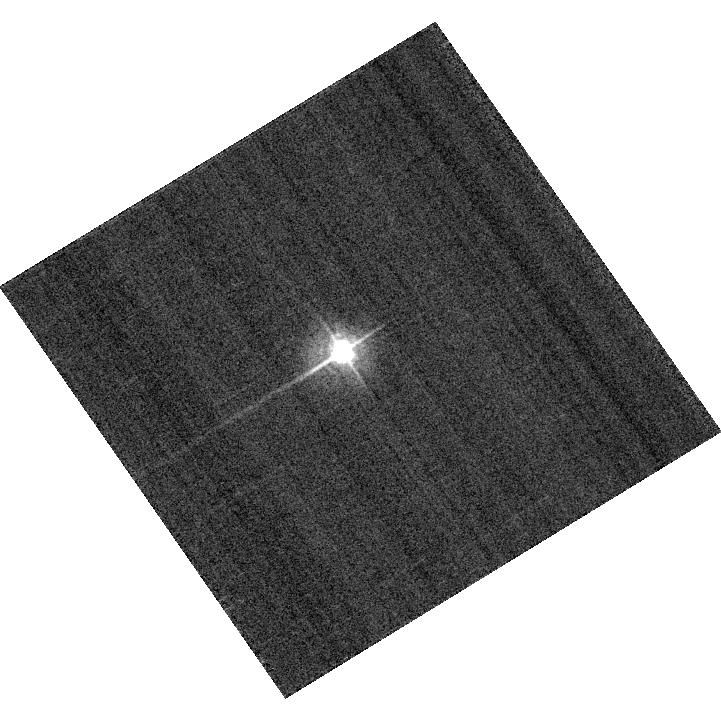
Target: KF06T2
Instrument: ACS/WFC
Filter: F435W
Exposure: 2 min
Observation ID: hst_13167_a2_acs_wfc_f435w_jc4ba2

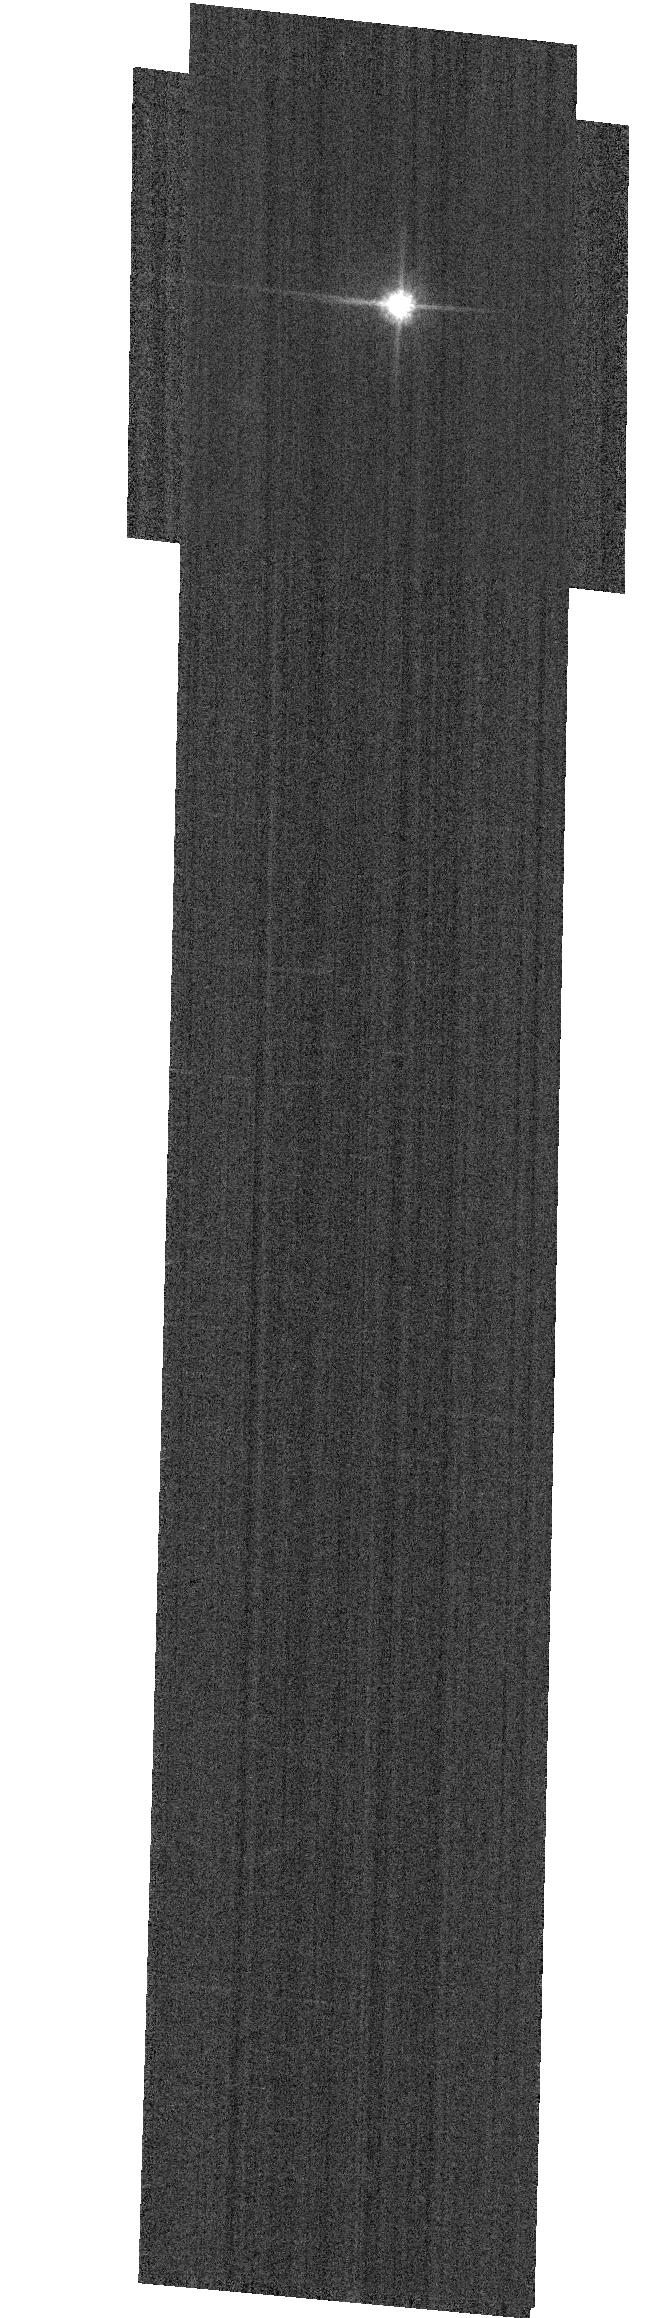
Target: GD153
Instrument: ACS/WFC
Filter: F814W
Exposure: 1 min
Observation ID: hst_13167_03_acs_wfc_f814w_jc4b03

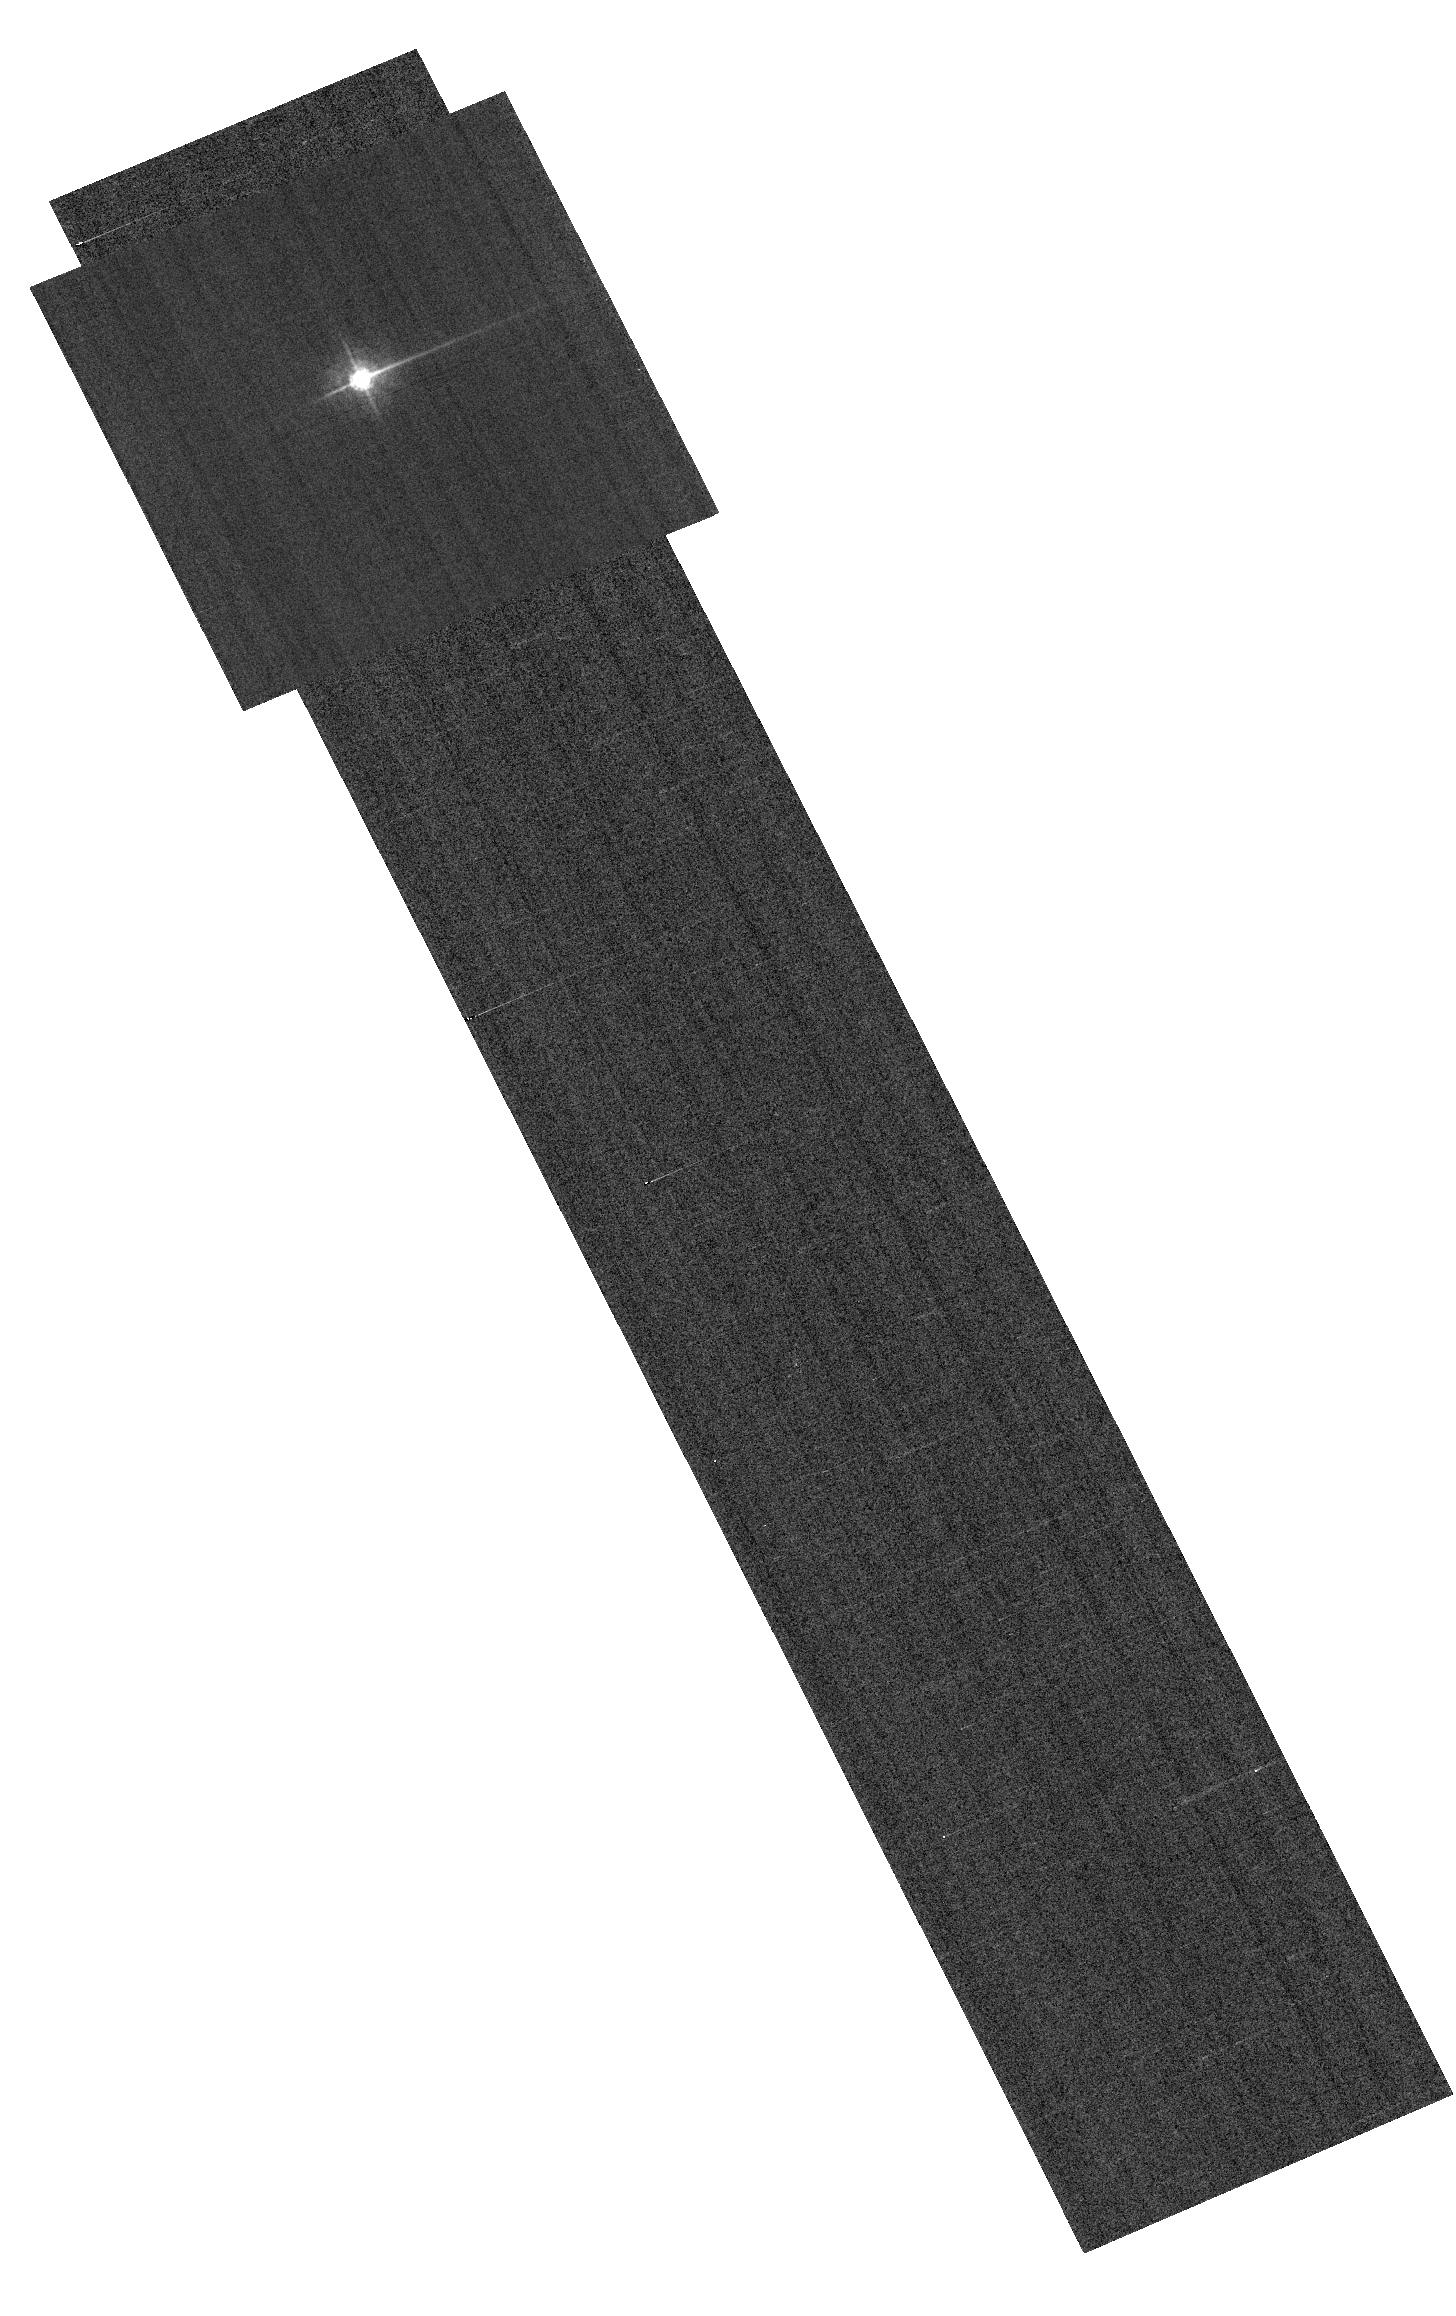
Target: KF06T2
Instrument: ACS/WFC
Filter: F435W
Exposure: 3 min
Observation ID: hst_13167_a1_acs_wfc_f435w_jc4ba1

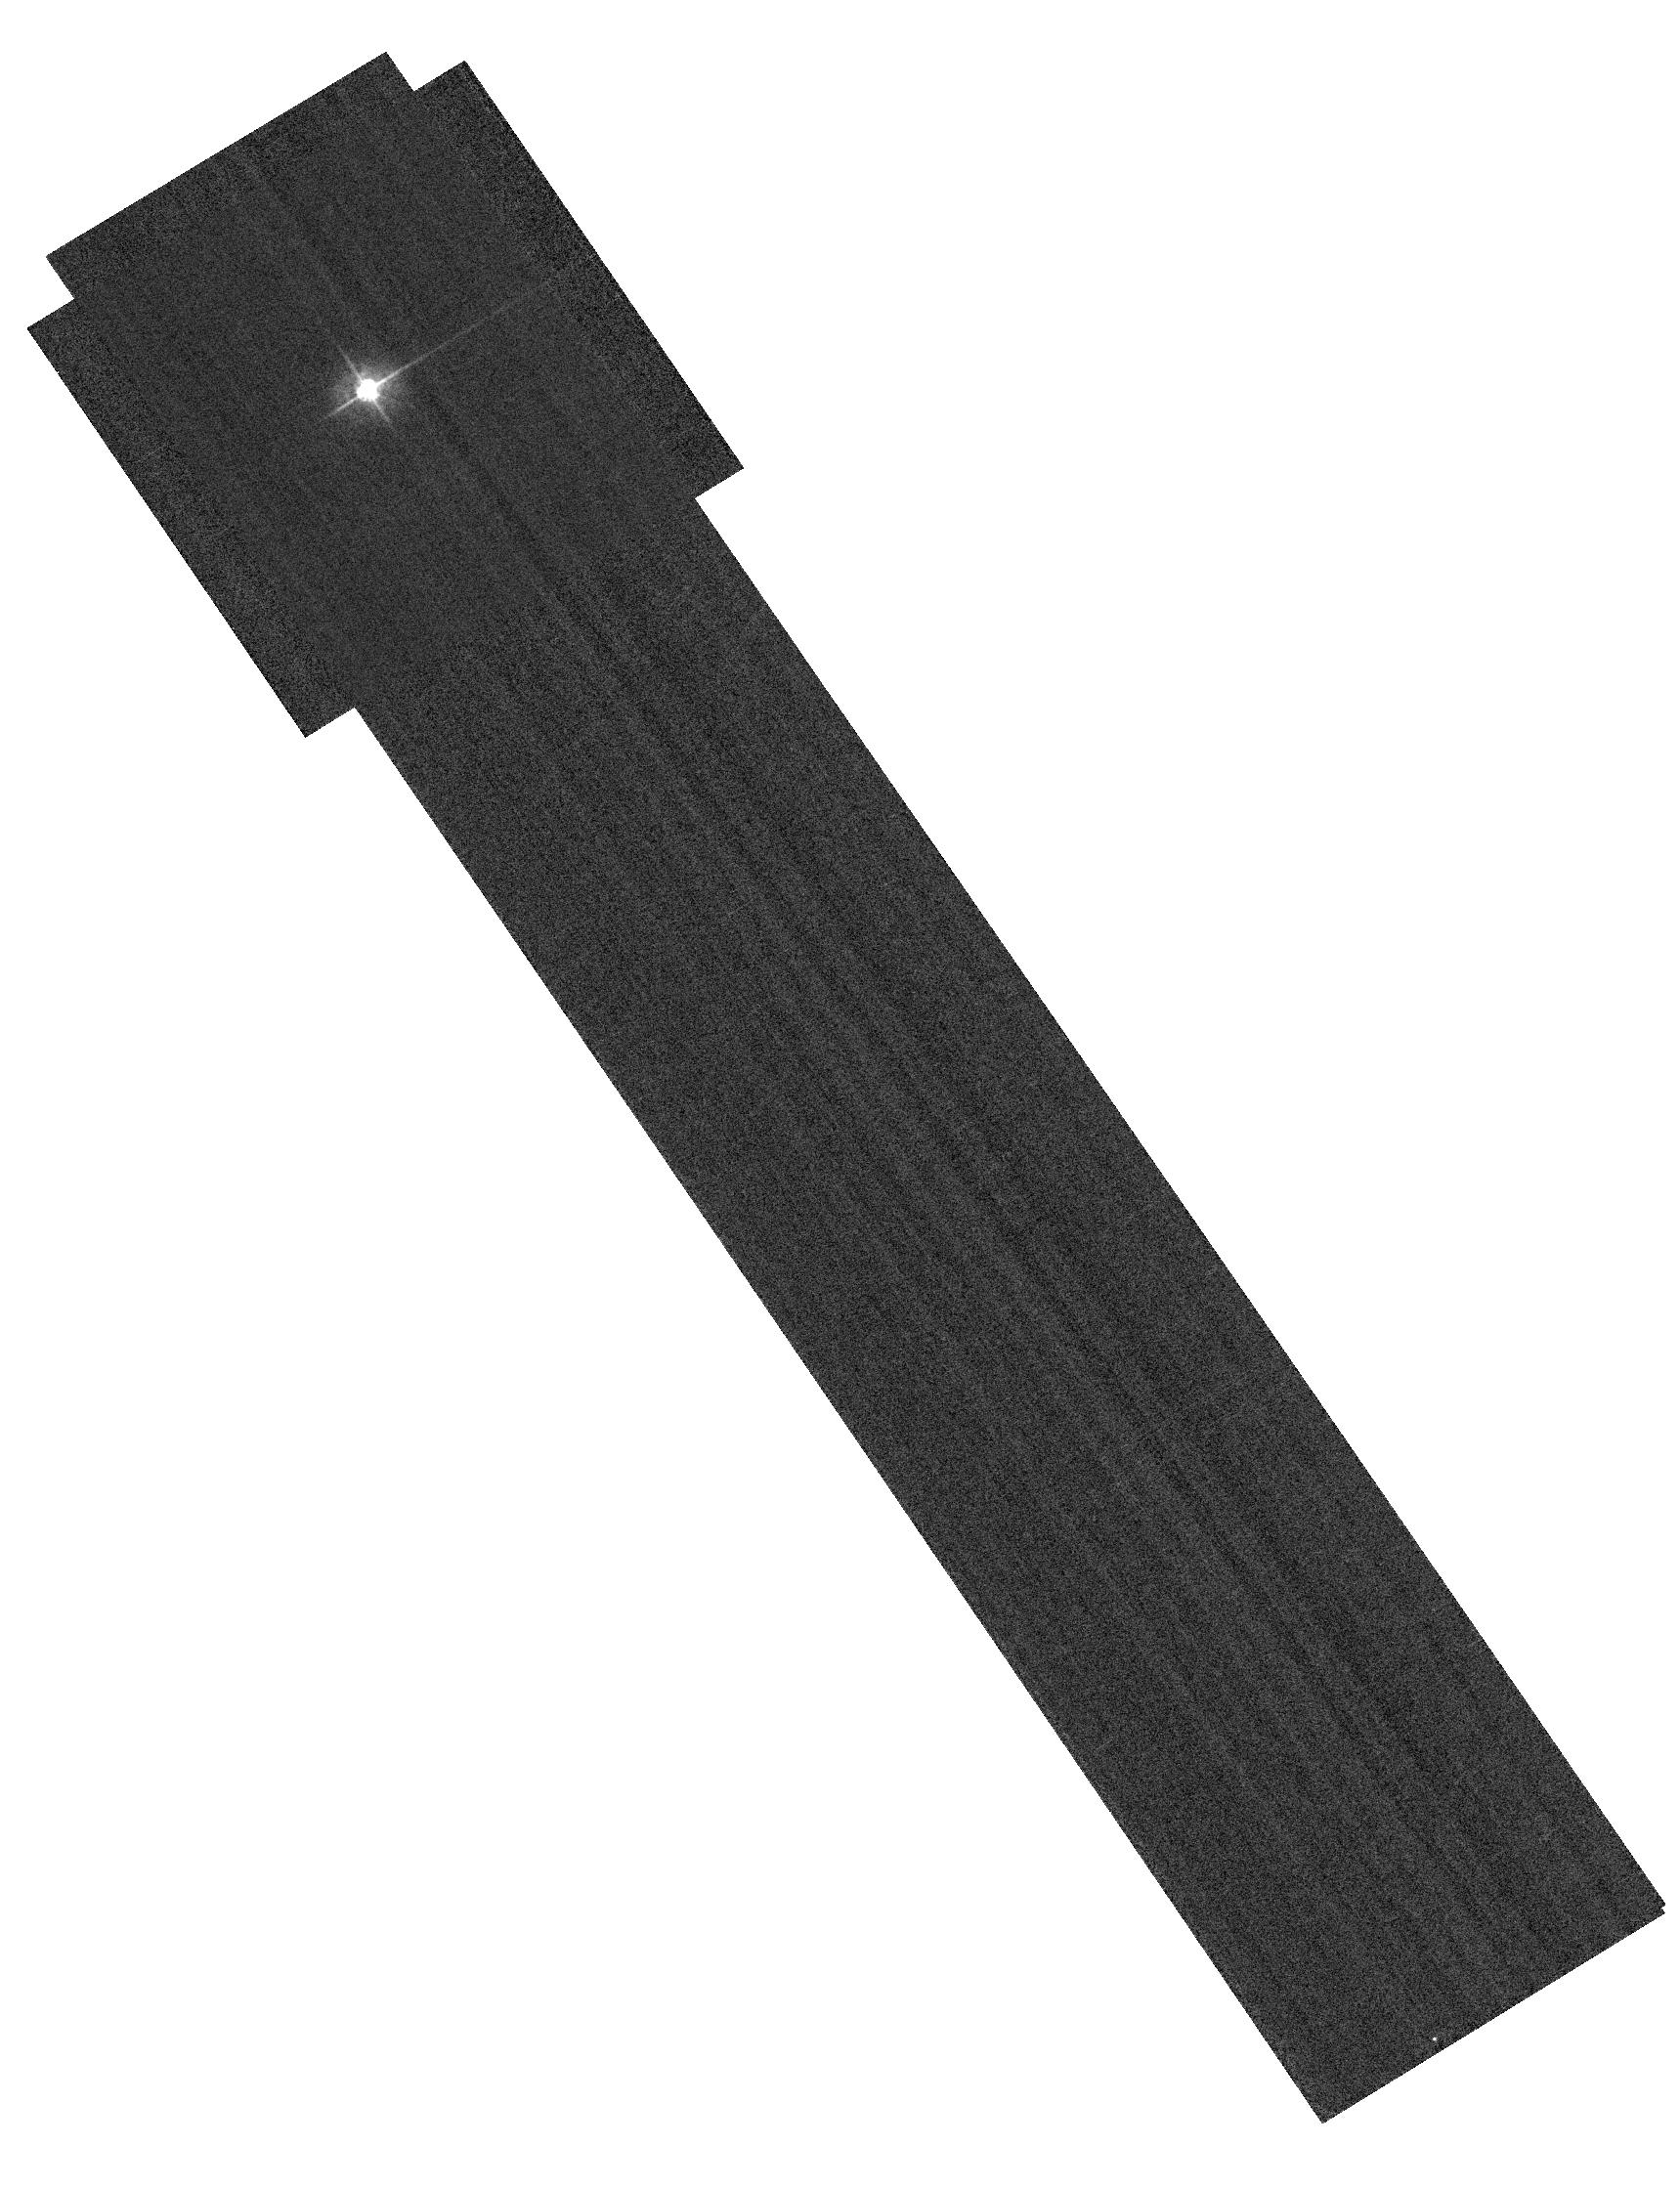
Target: KF06T2
Instrument: ACS/WFC
Filter: F435W
Exposure: 4 min
Observation ID: hst_13167_02_acs_wfc_f435w_jc4b02

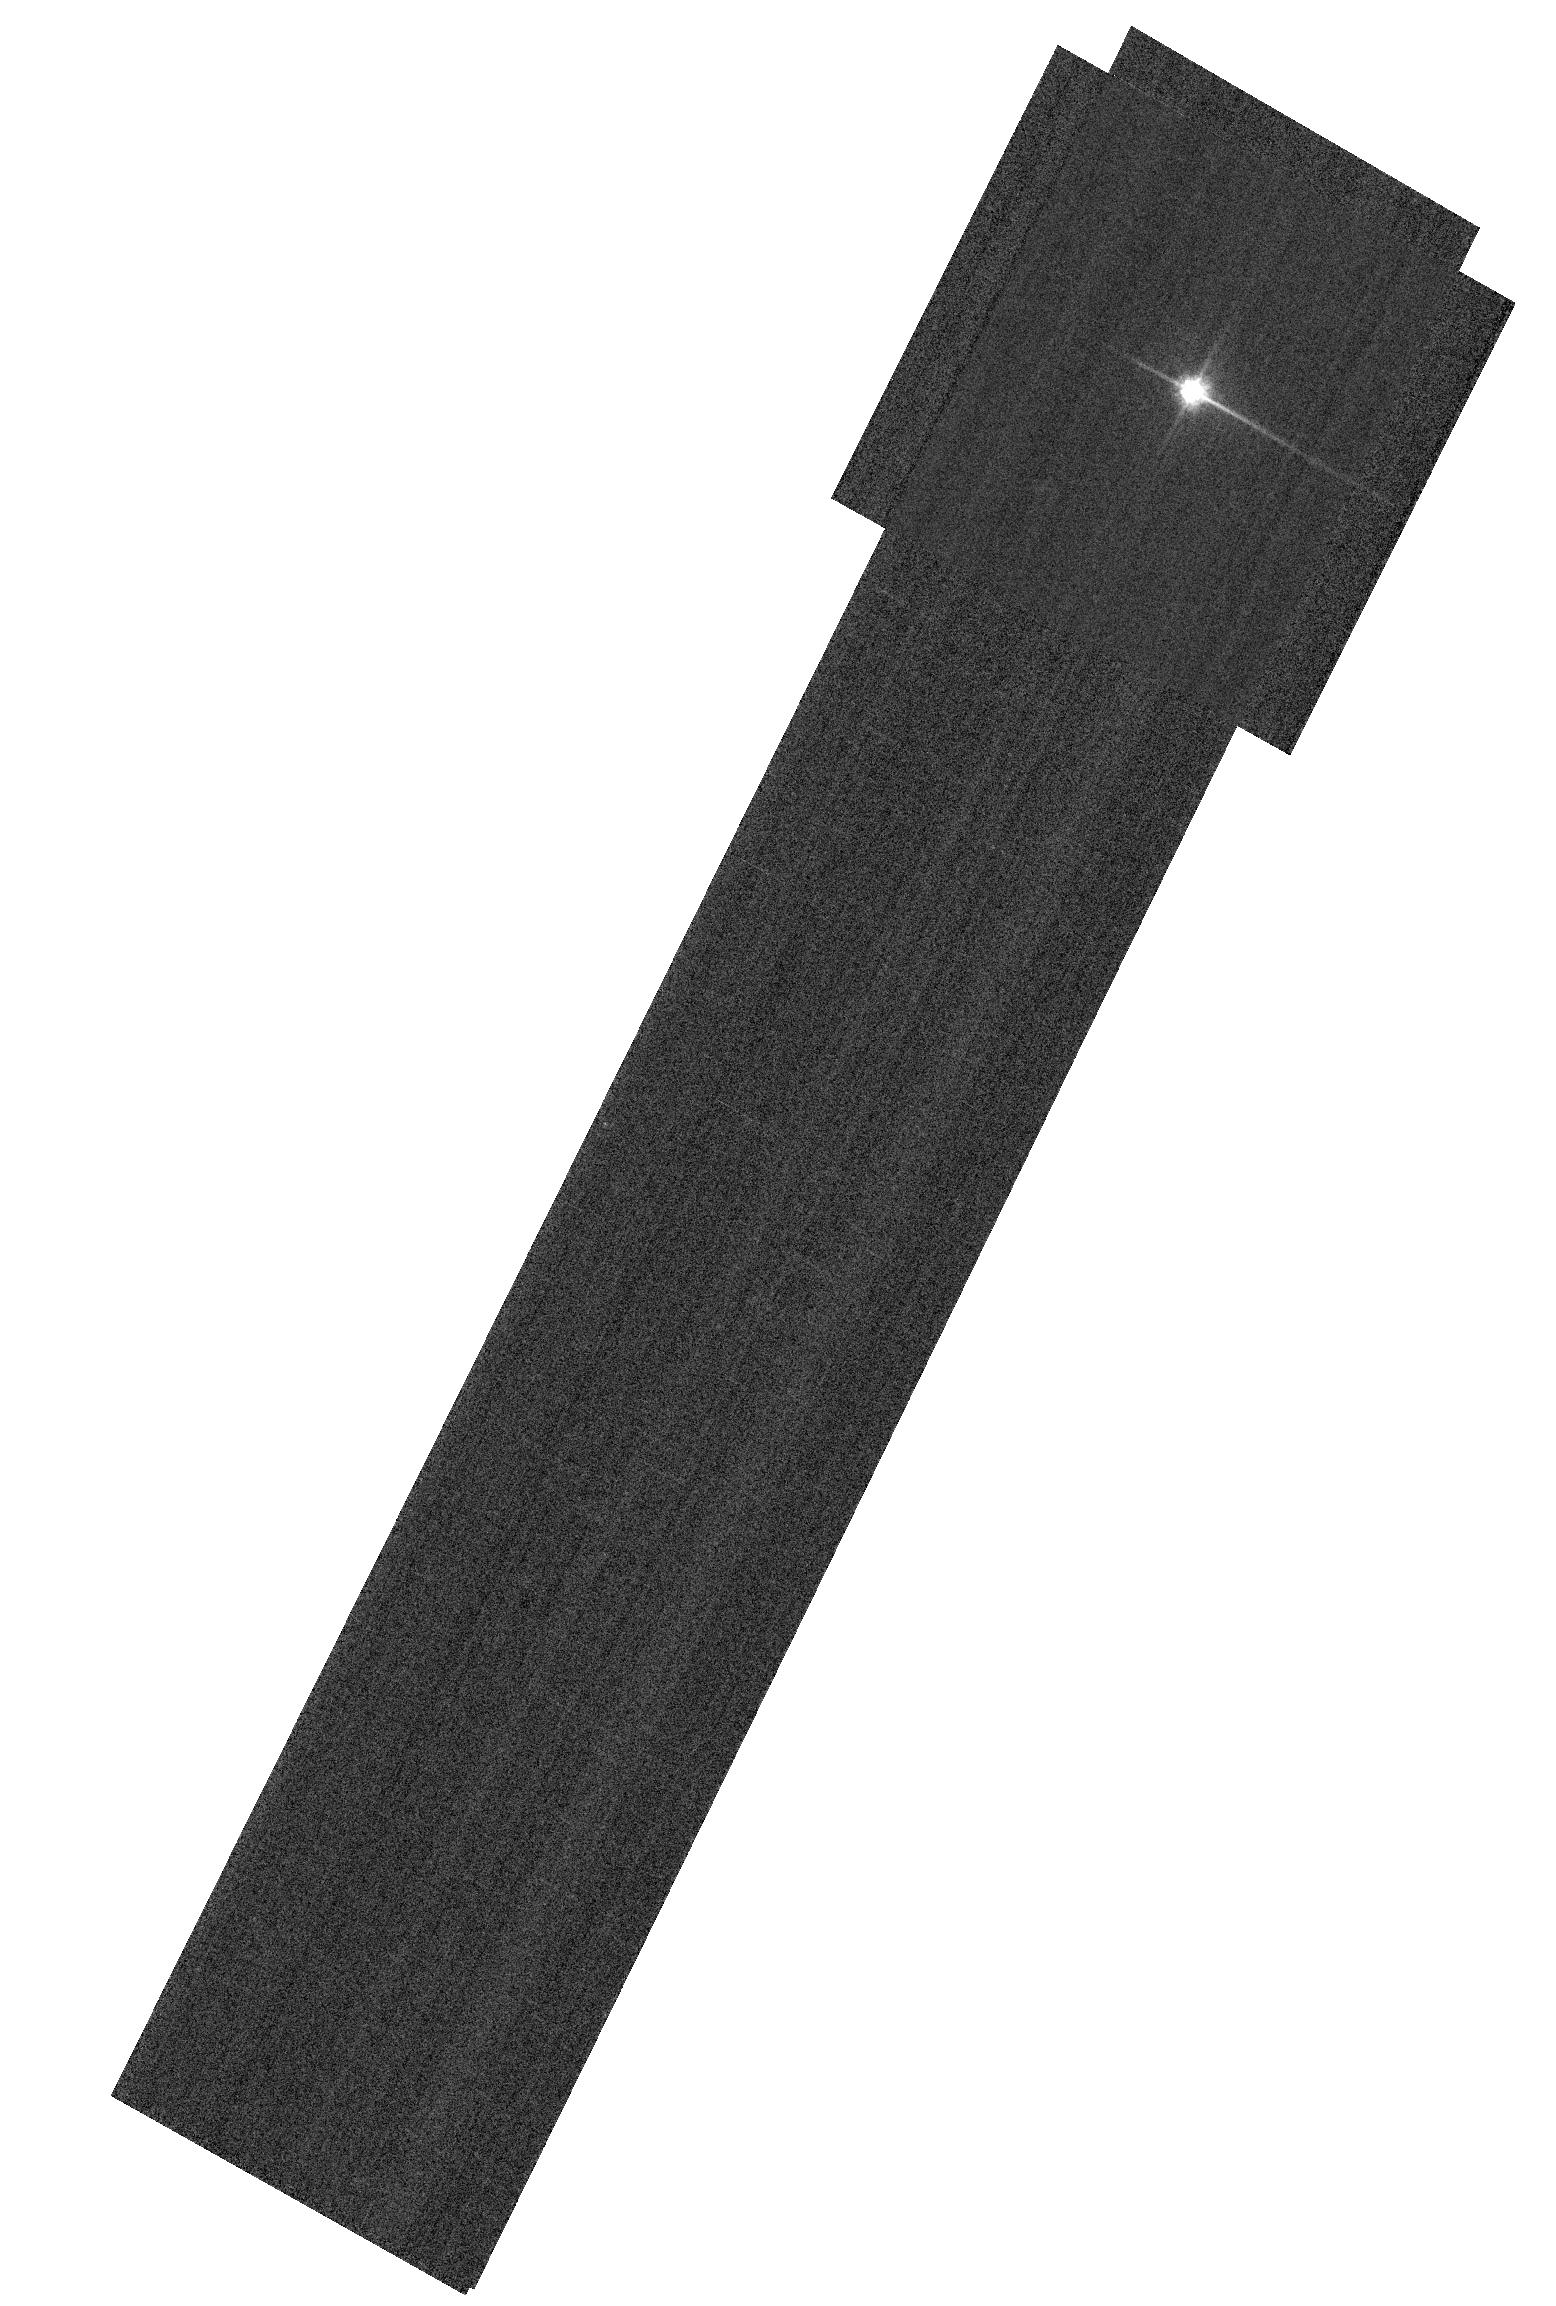
Target: GD153
Instrument: ACS/WFC
Filter: F814W
Exposure: 1 min
Observation ID: hst_13167_04_acs_wfc_f814w_jc4b04

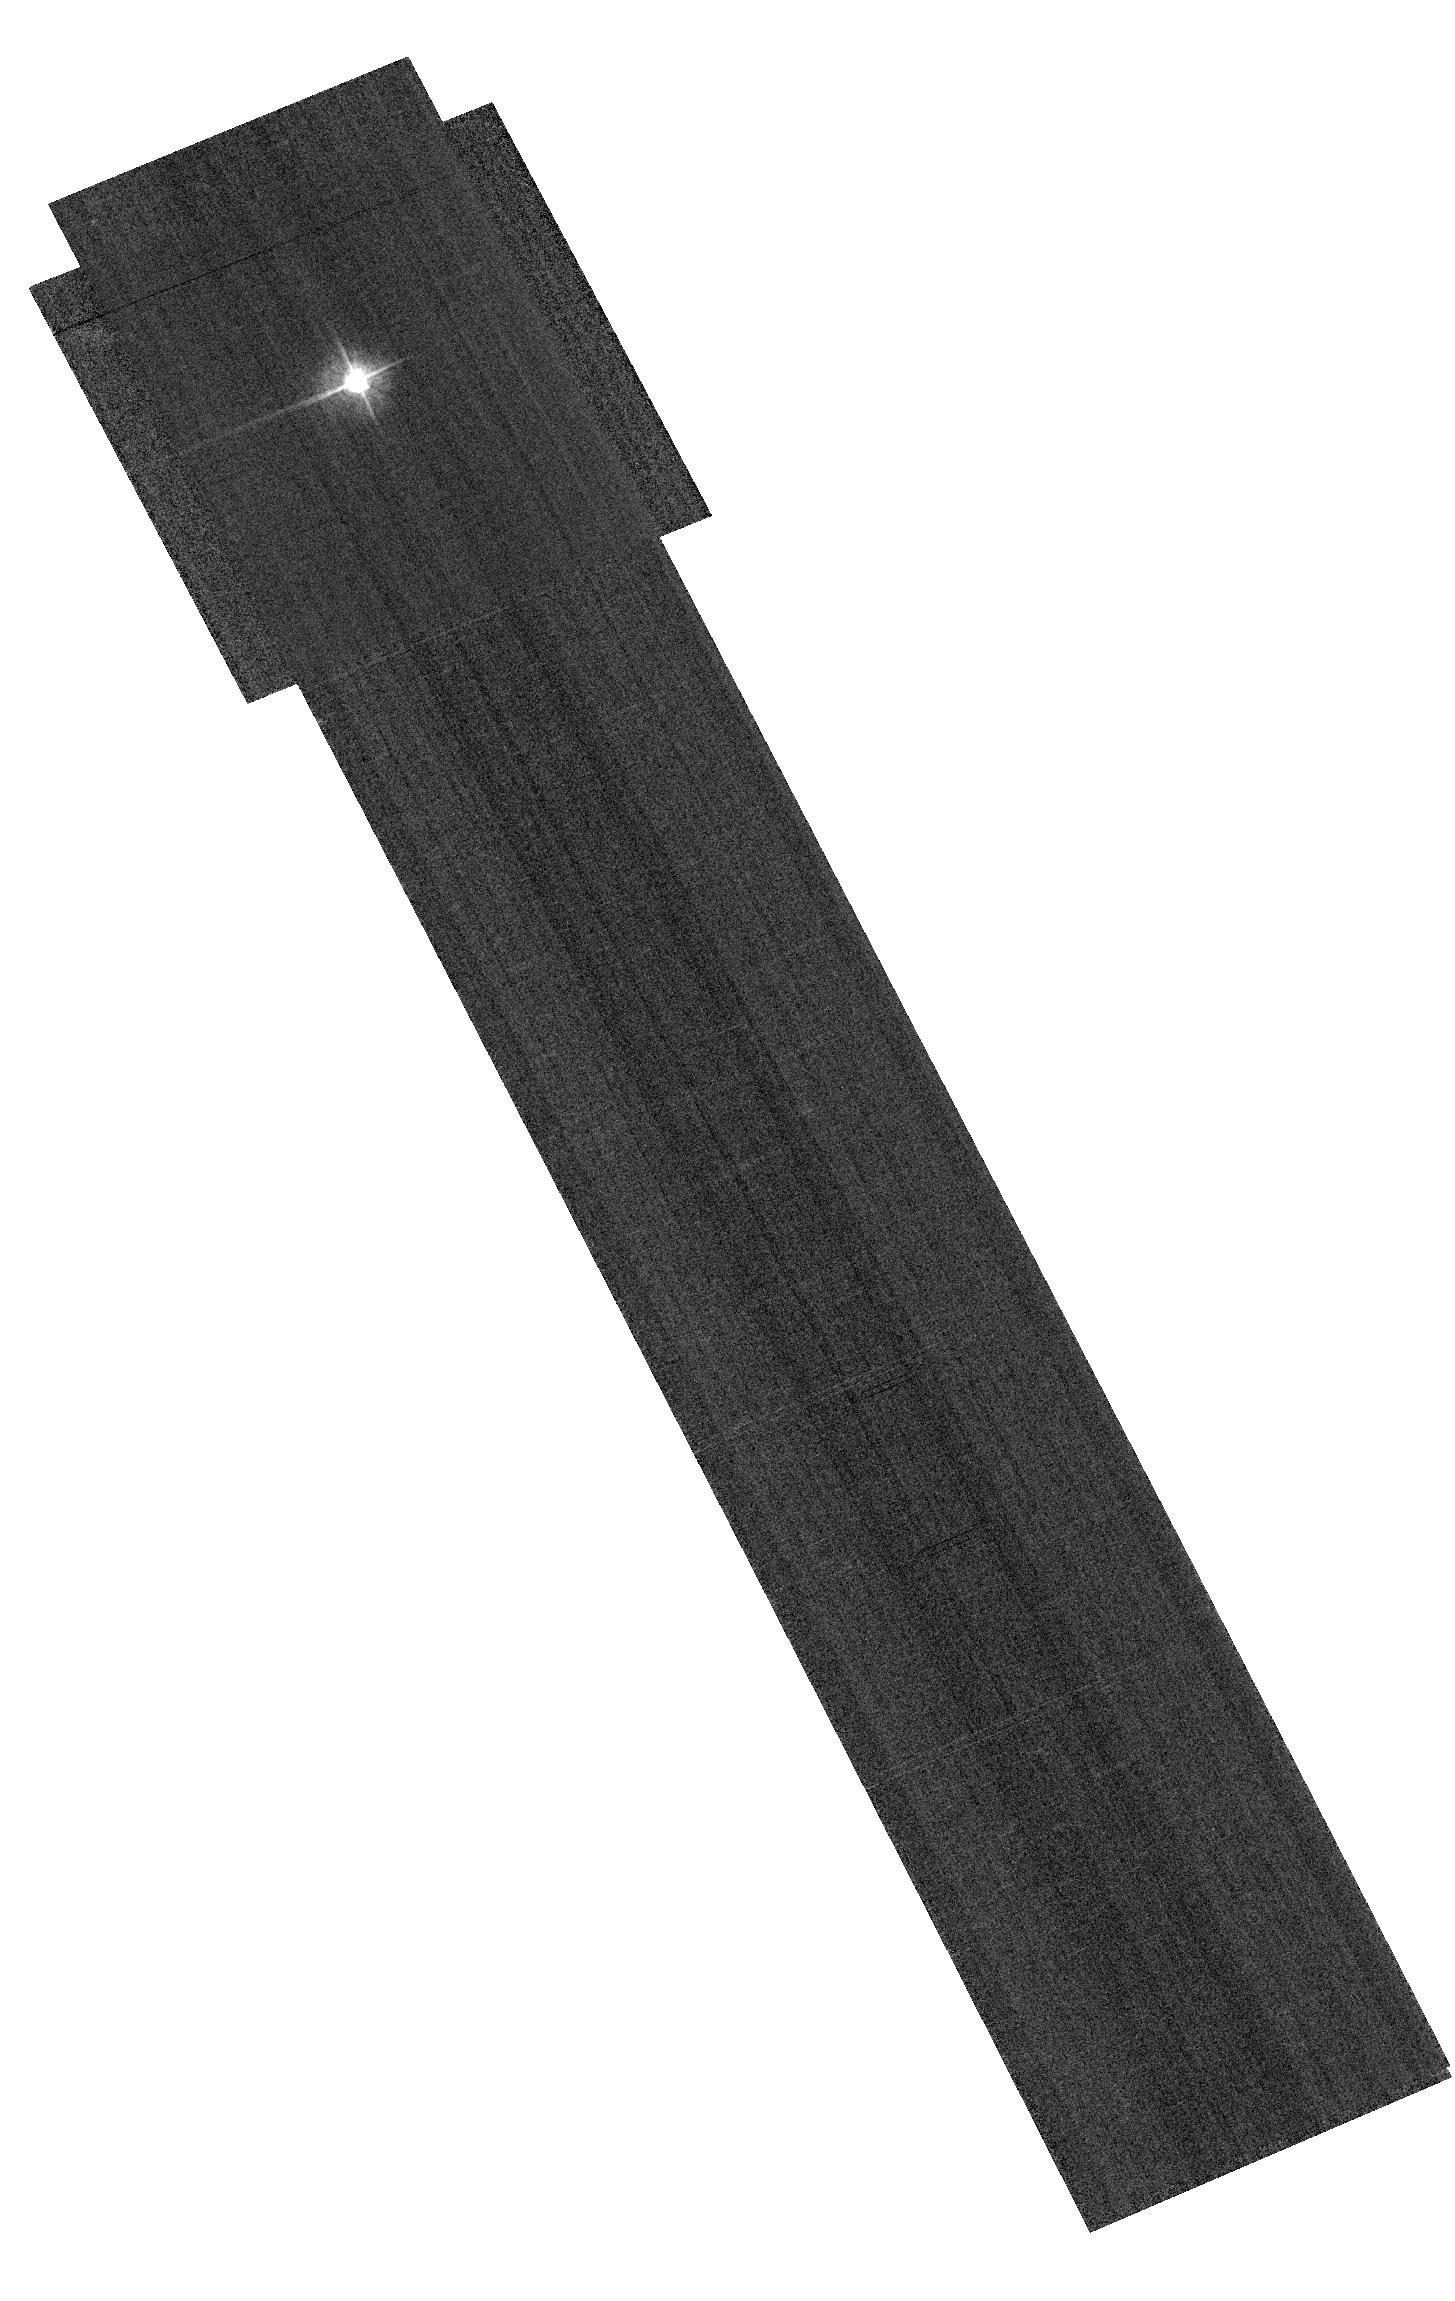
Target: KF06T2
Instrument: ACS/WFC
Filter: F435W
Exposure: 4 min
Observation ID: hst_13167_01_acs_wfc_f435w_jc4b01

Bandpass Variations Across the FOV (PI: Bohlin, Ralph C.)

Purpose: -------- Quantify the ACS photometric calibration precision around the FOV with respect to the standard WFC1-1K reference point. Single bright stars are a more precise and straightforward approach than trying to use the multitude of stars in 47 Tuc. This technique has been successfully utilized by WFC3 with a set of uniformly spaced sub-arrays. As subarrays around the FOV are not pre-defined for ACS, some unusual commanding will be required. The 8 corners will be done with 512x512 subarrays, while the more central position will use 2300X400 subarrays in order to get overscans with Amps B and D. This coarse grid should be sufficient to reveal and quantify the large-scale uniformity of the interference layers which define the bandpasses during the manufacturing process. Parallel orbits are also required to measure the bias for each of the 13 subarrays. A super bias of ~24 frames for each of the user defined subarrays can be obtained in about 18 internal orbits. In particular, 21 small bias frames or 13 of the larger frames will fit in one internal orbit. Thus, 8+5*2 = 18 internal orbits are required for a set of 13 super biases. If 36 internal orbits are too many, perhaps the 4 external orbits could be all scheduled within an appropriate time window, so that the same bias data would be applicable to both 2 orbit visits.